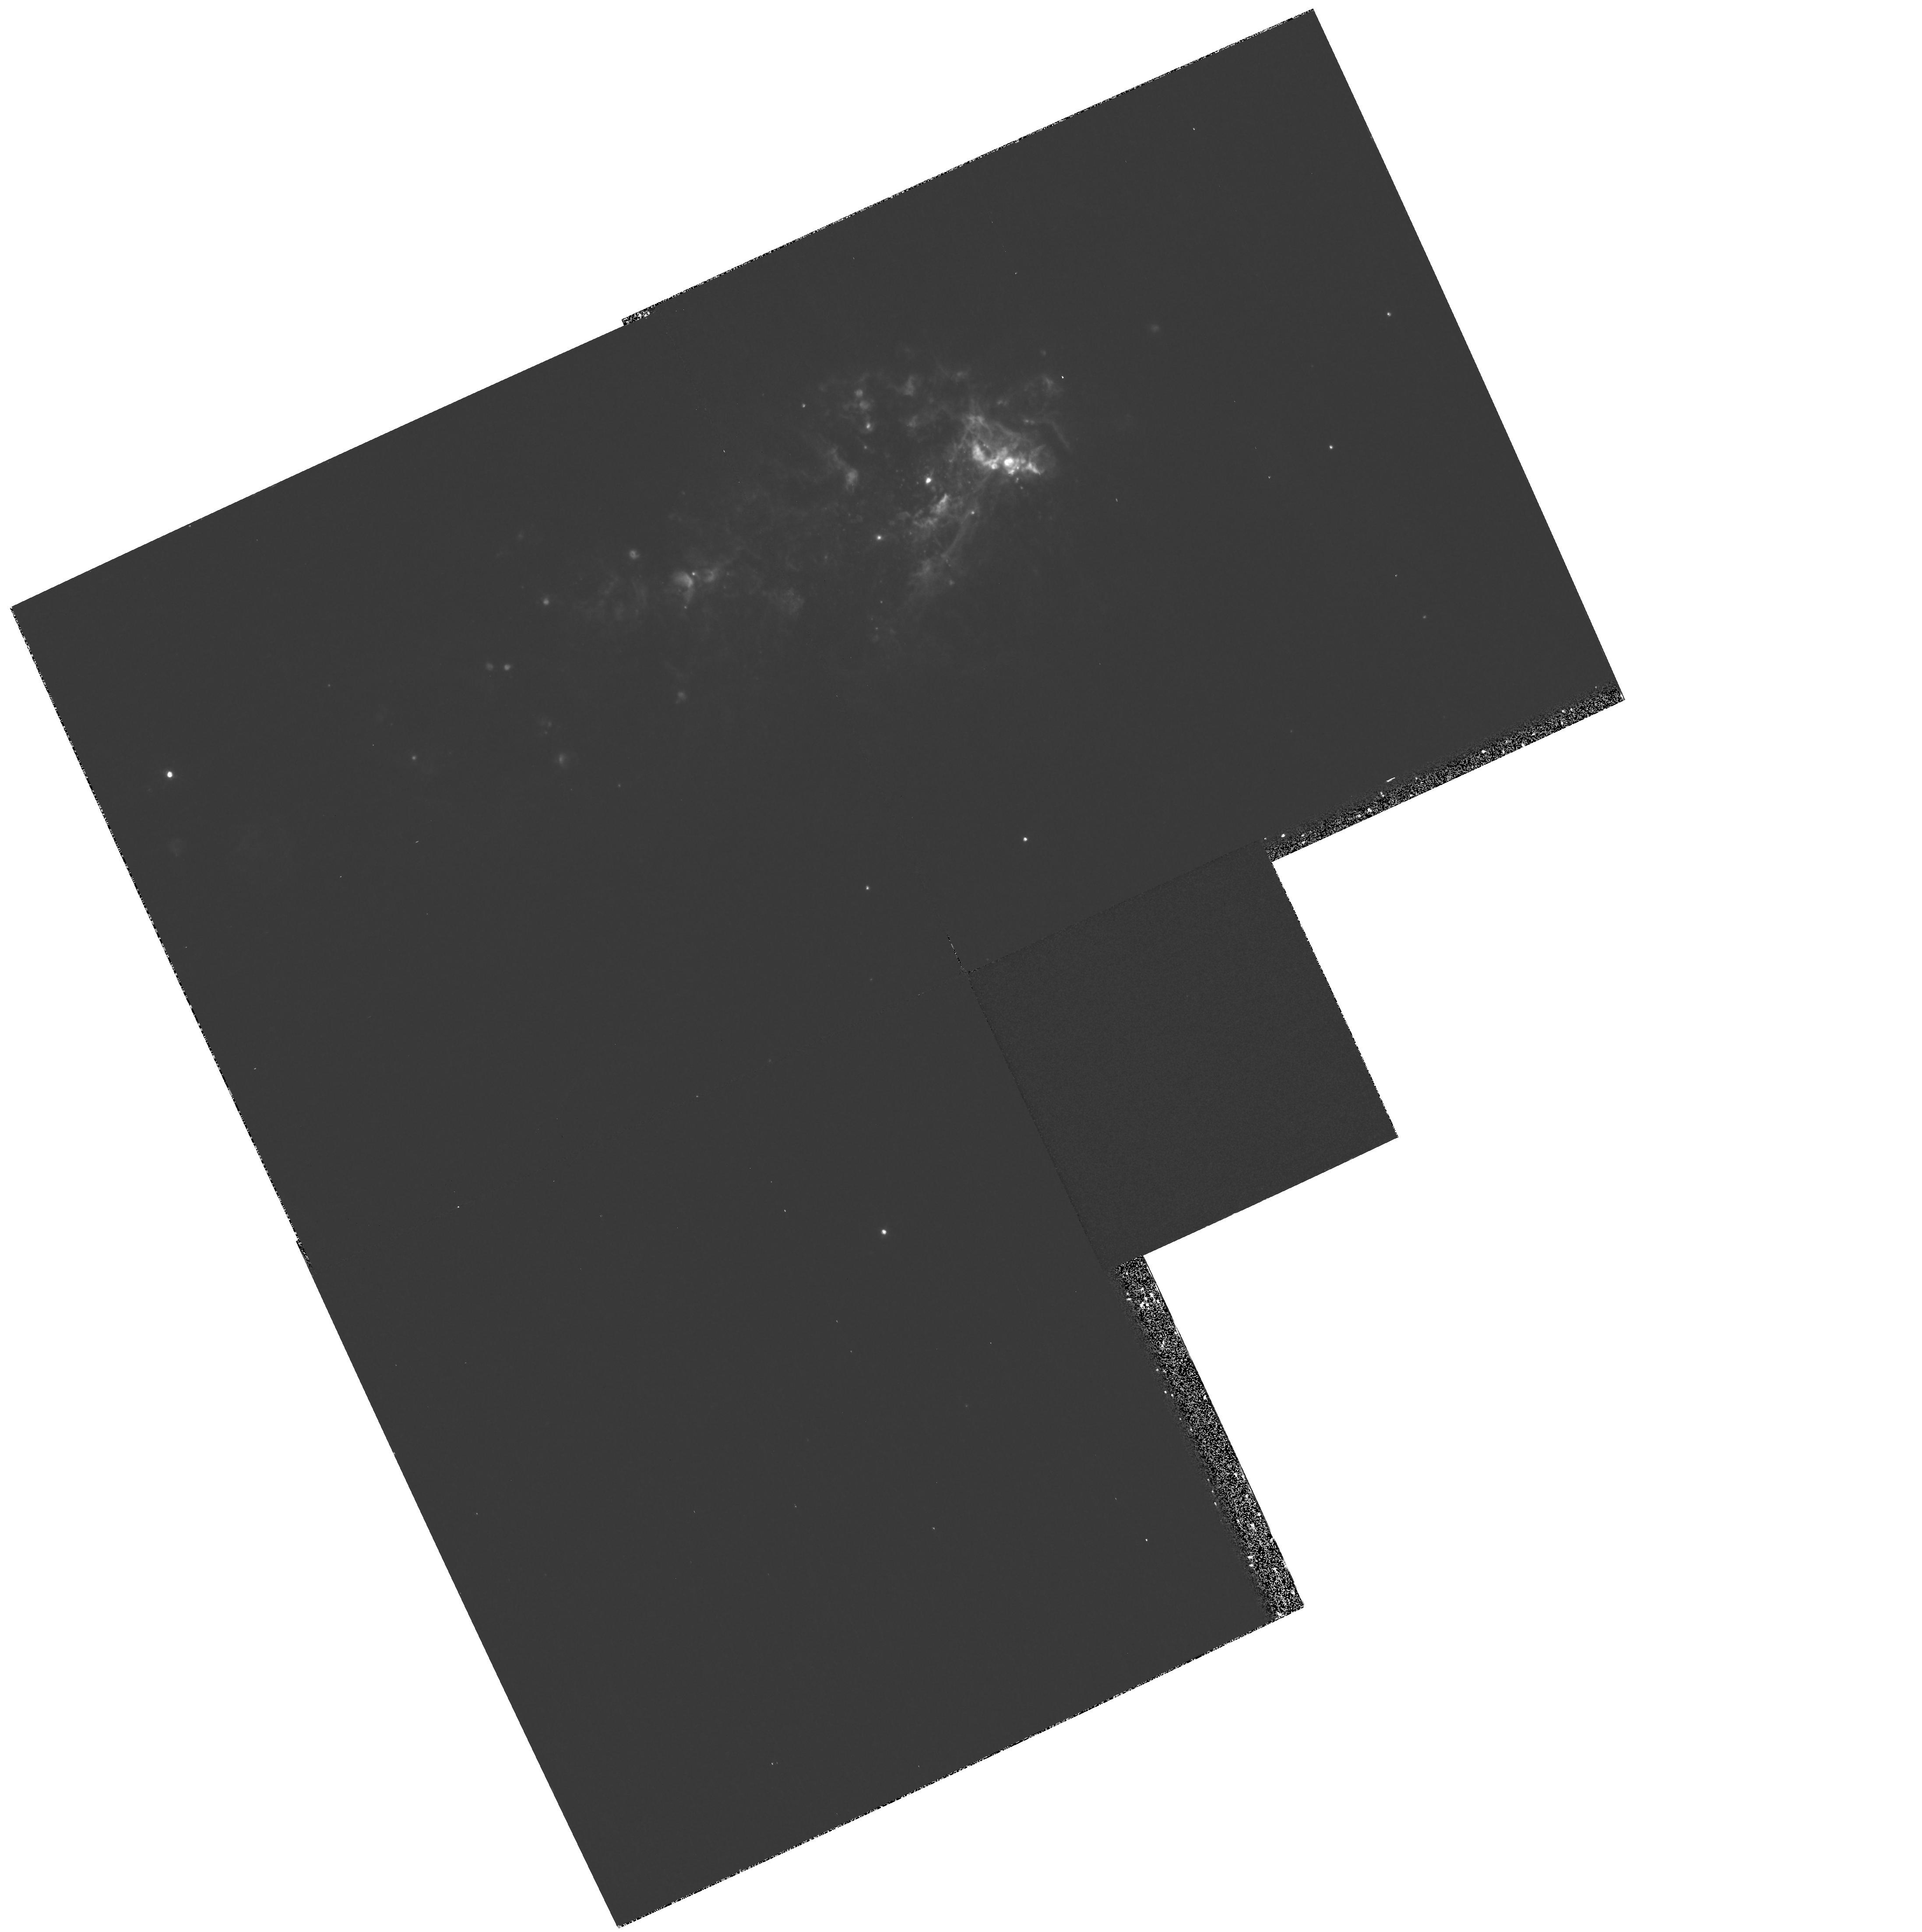
Target: NGC1569
Instrument: WFPC2/PC
Filter: F502N
Exposure: 25 min
Observation ID: hst_8133_01_wfpc2_pc_f502n_u5de01

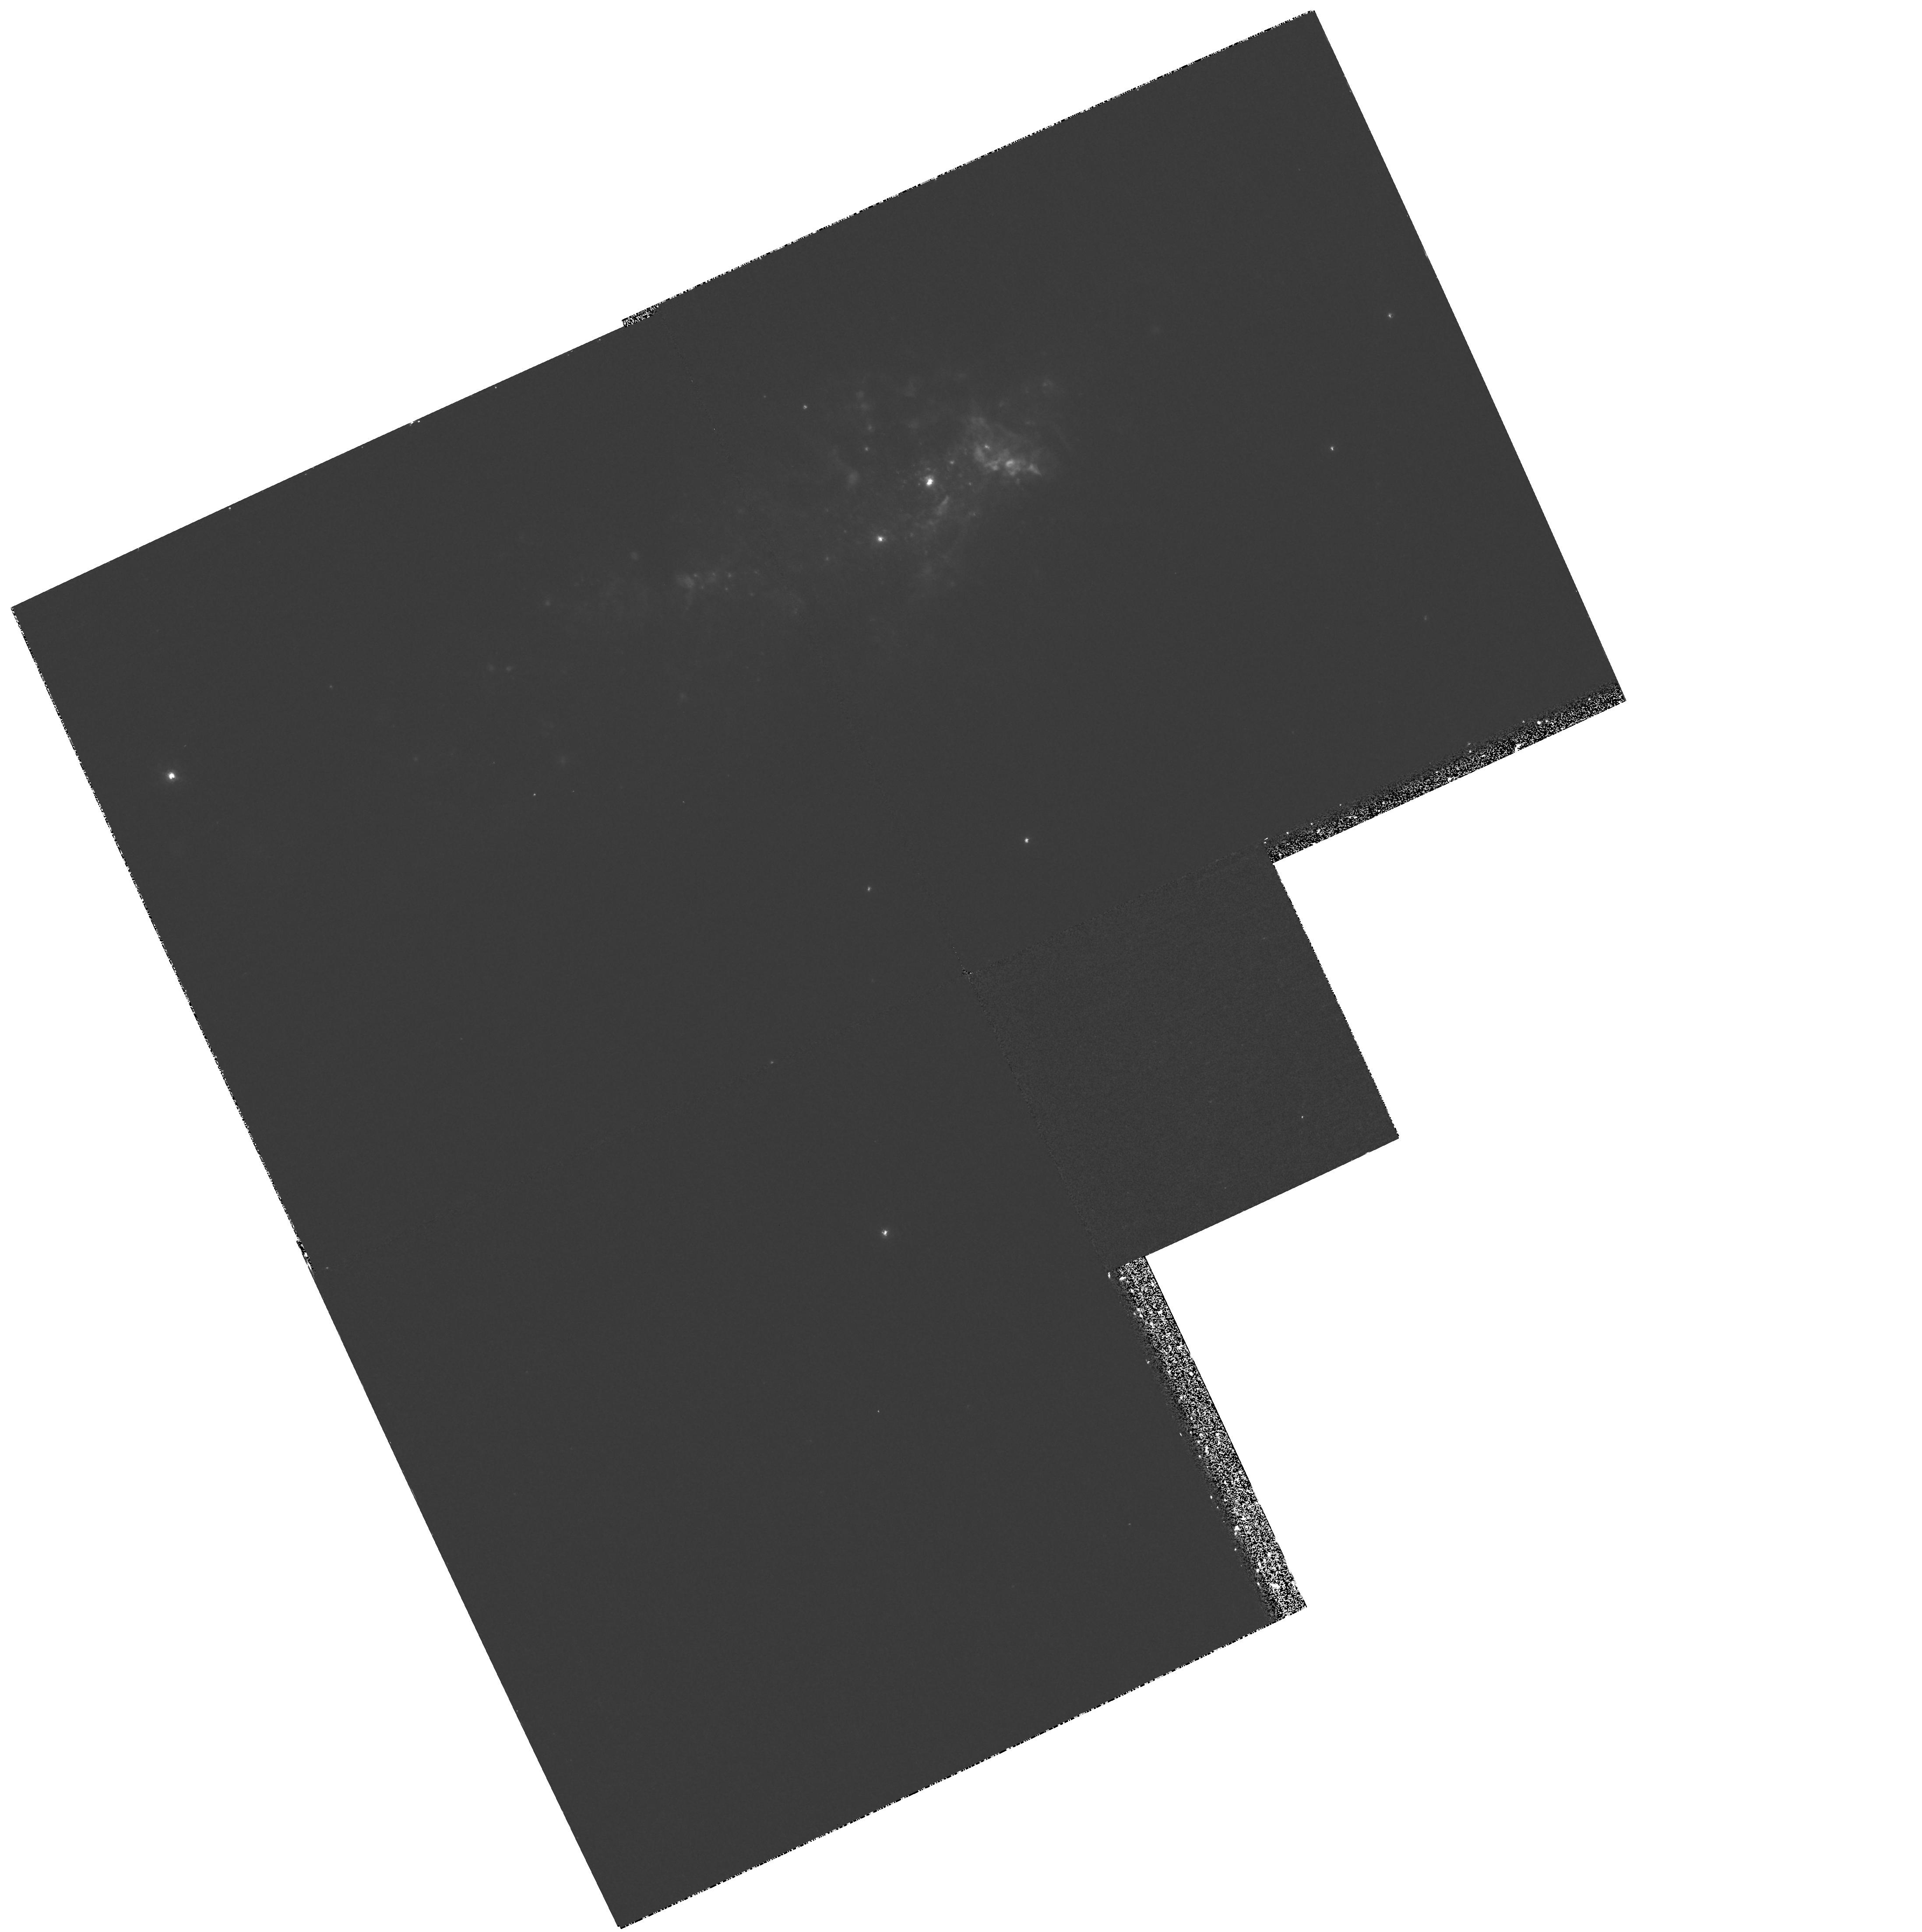
Target: NGC1569
Instrument: WFPC2/PC
Filter: F487N
Exposure: 53 min
Observation ID: hst_8133_01_wfpc2_pc_f487n_u5de01

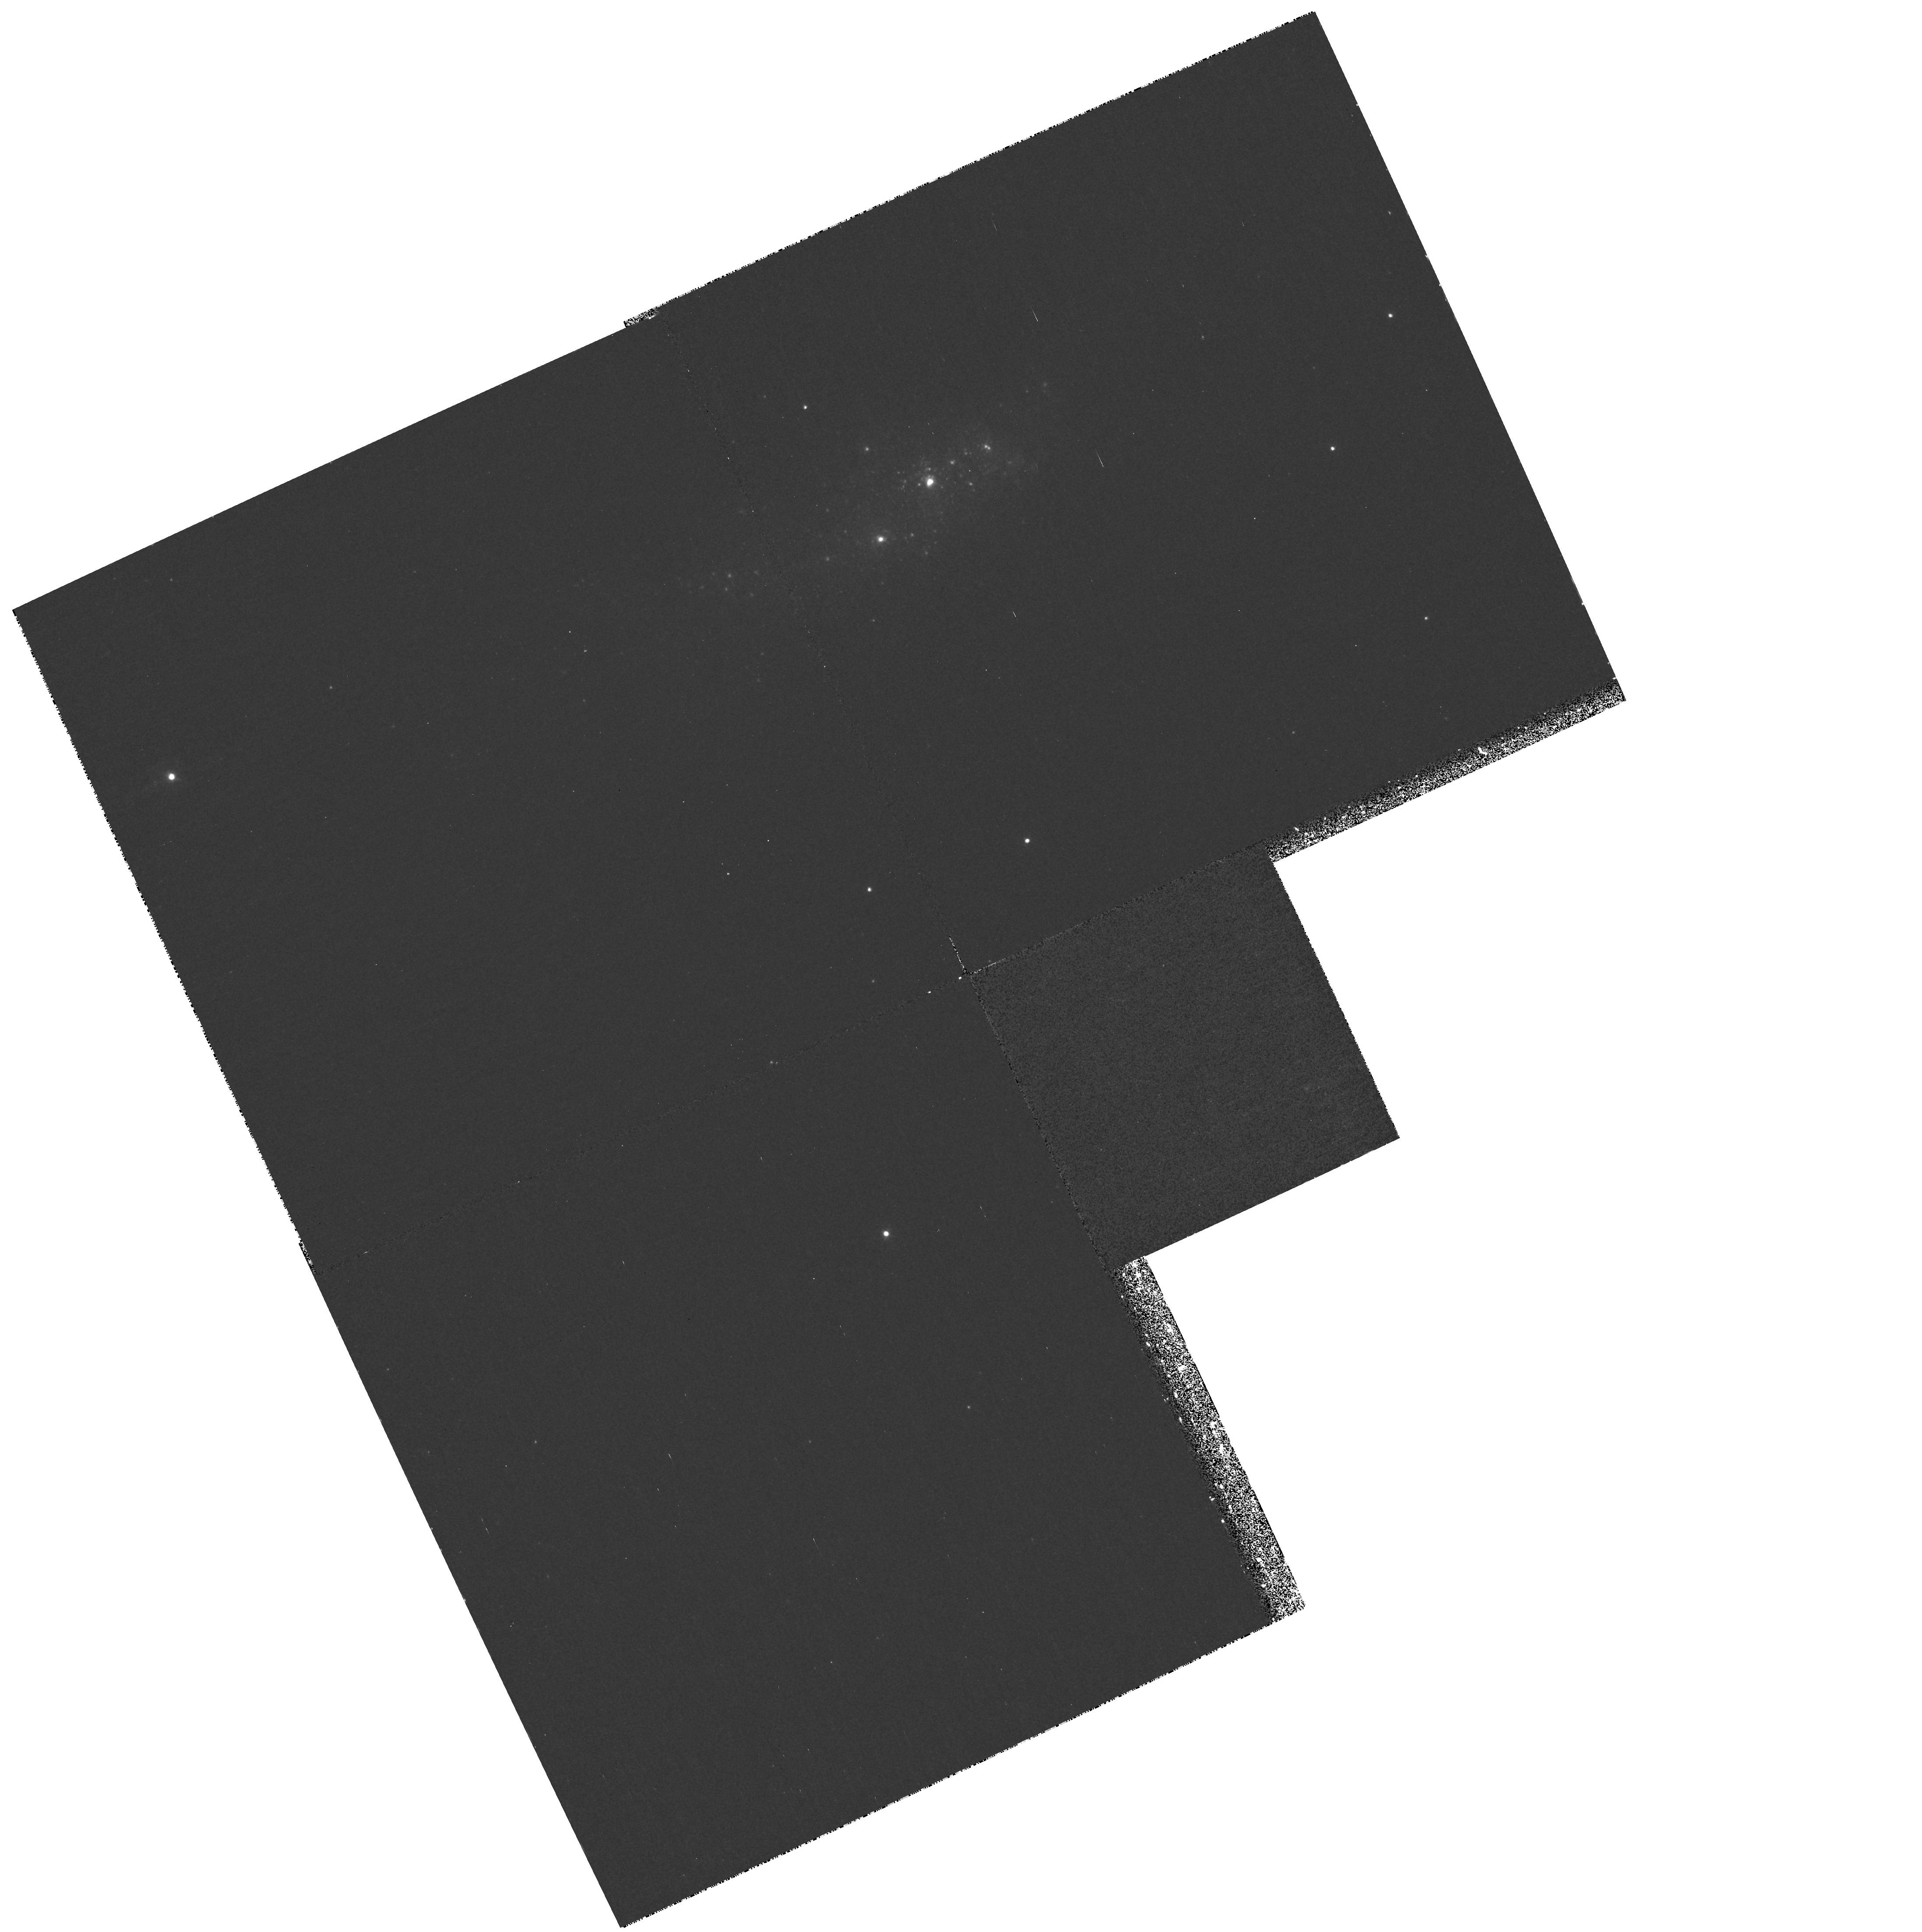
Target: NGC1569
Instrument: WFPC2/PC
Filter: F469N
Exposure: 43 min
Observation ID: hst_8133_01_wfpc2_pc_f469n_u5de01

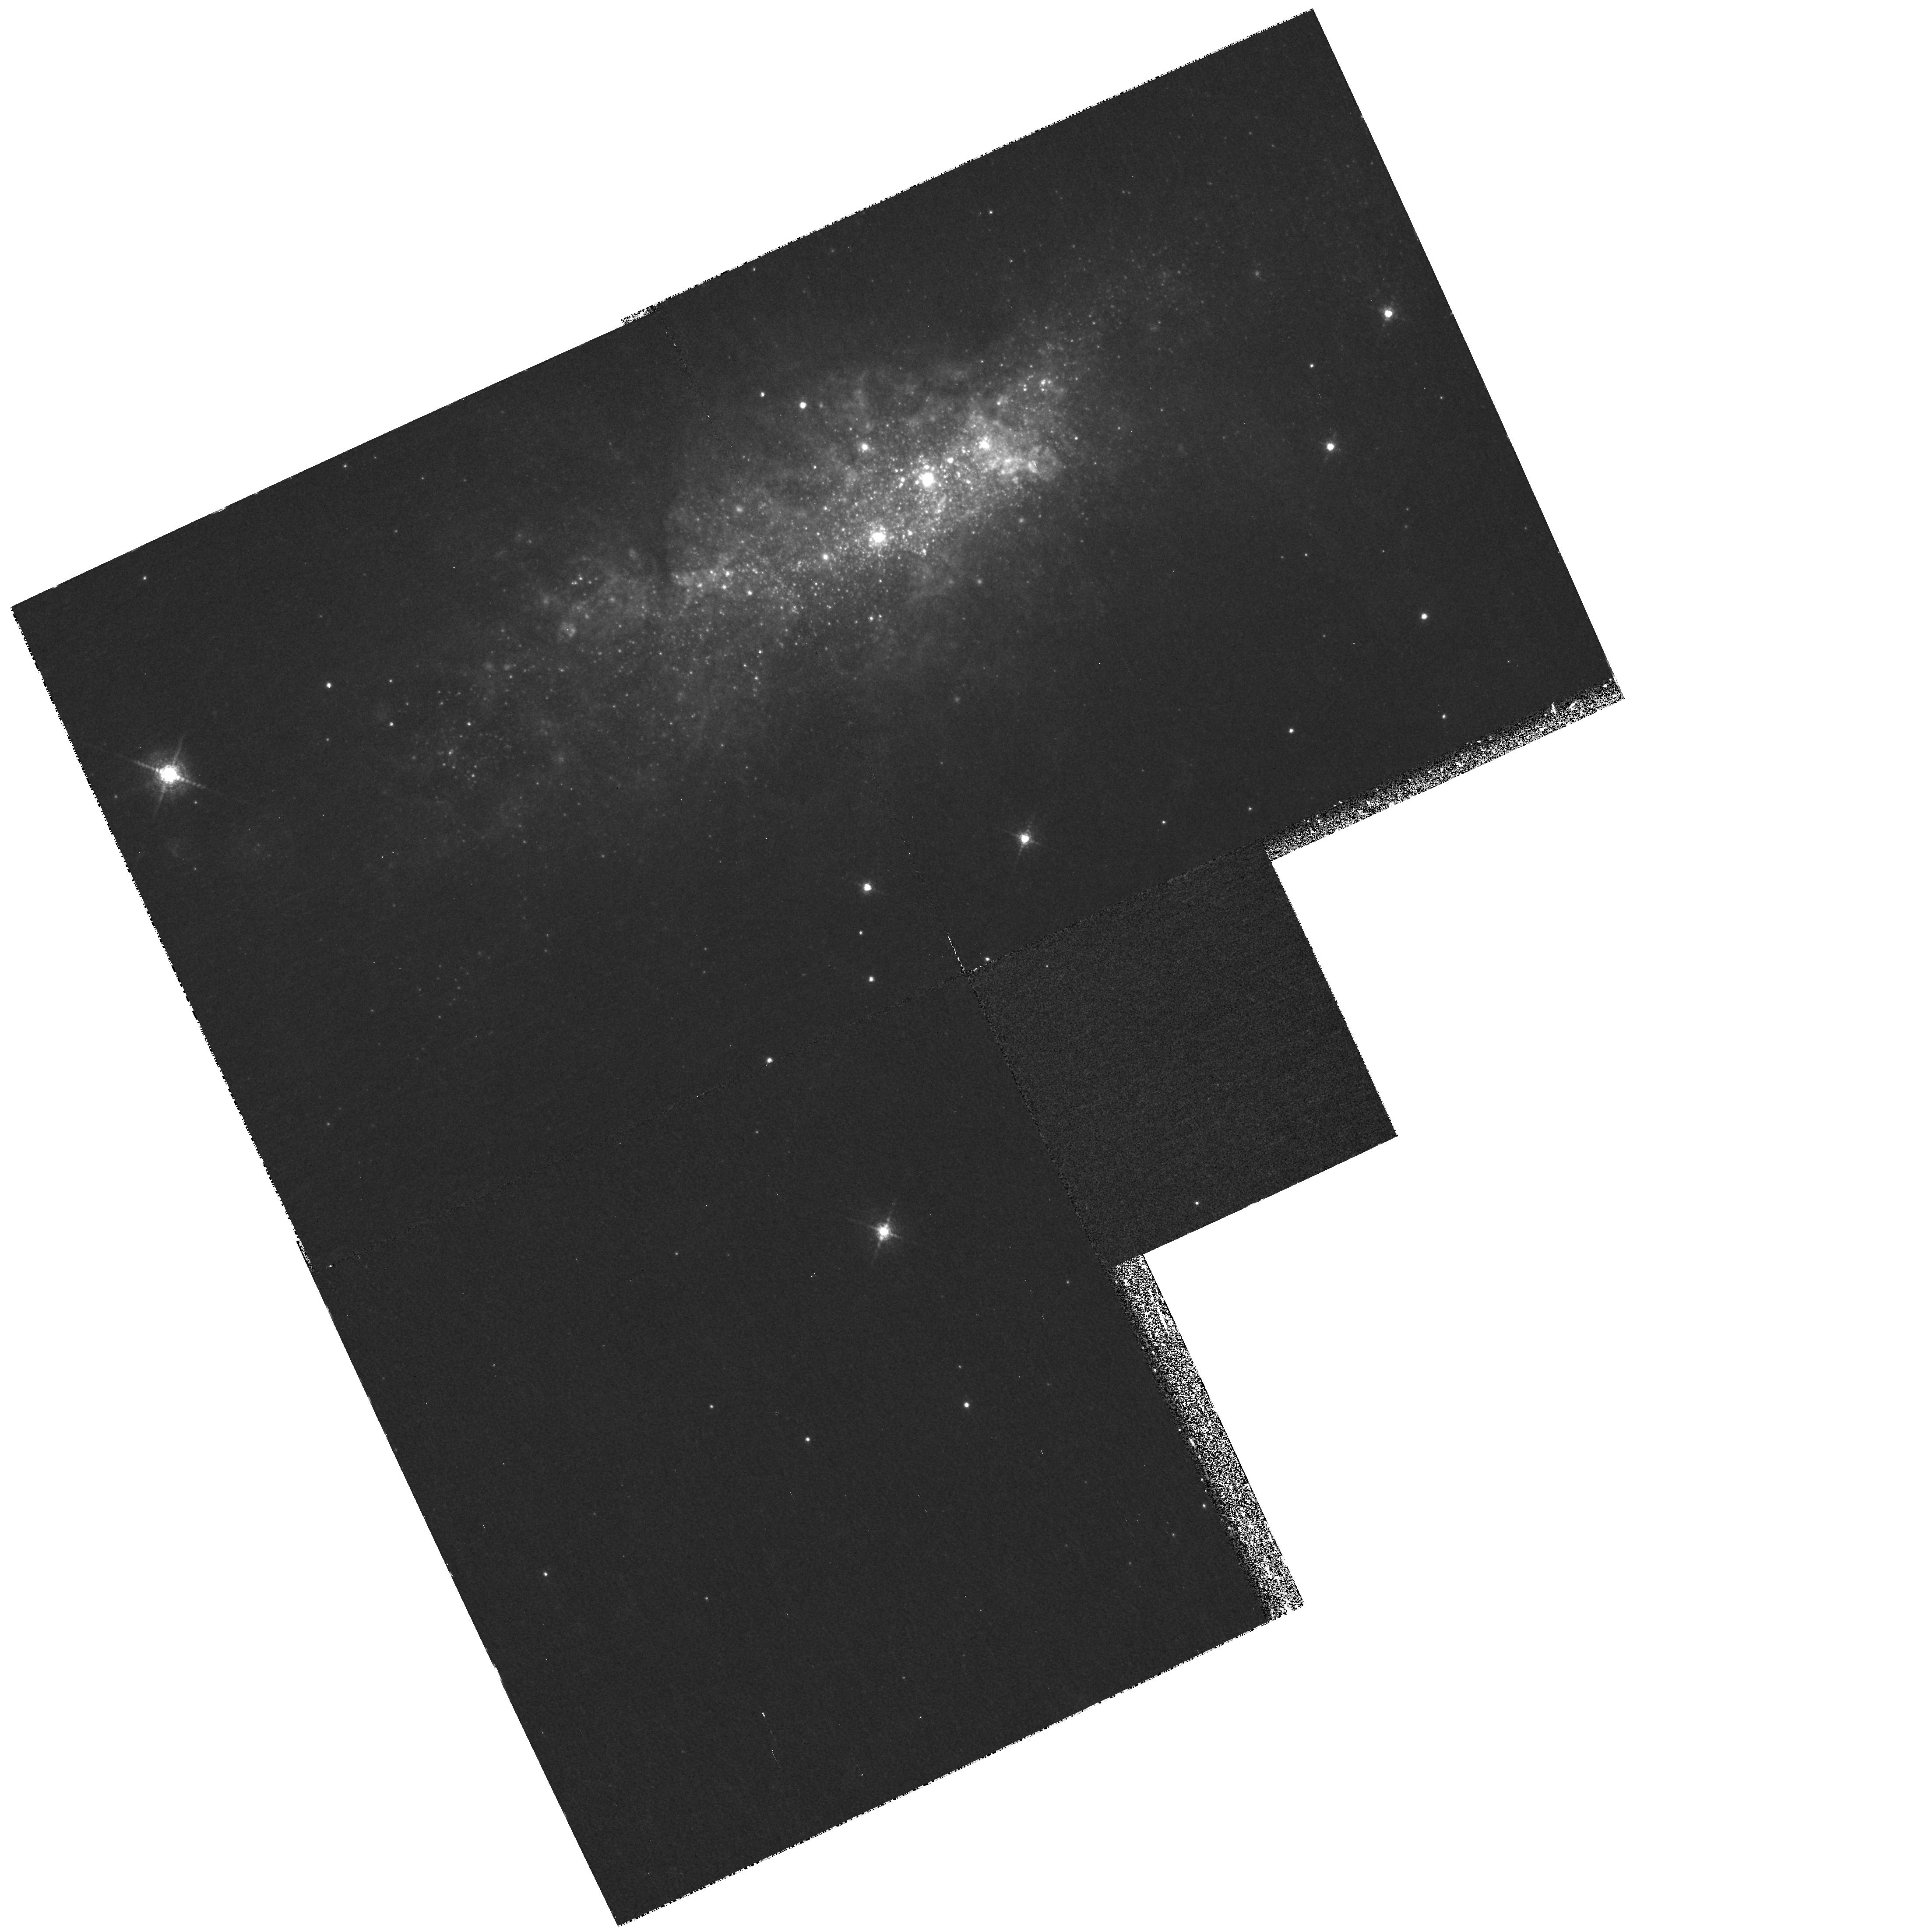
Target: NGC1569
Instrument: WFPC2/PC
Filter: F673N
Exposure: 50 min
Observation ID: hst_8133_01_wfpc2_pc_f673n_u5de01

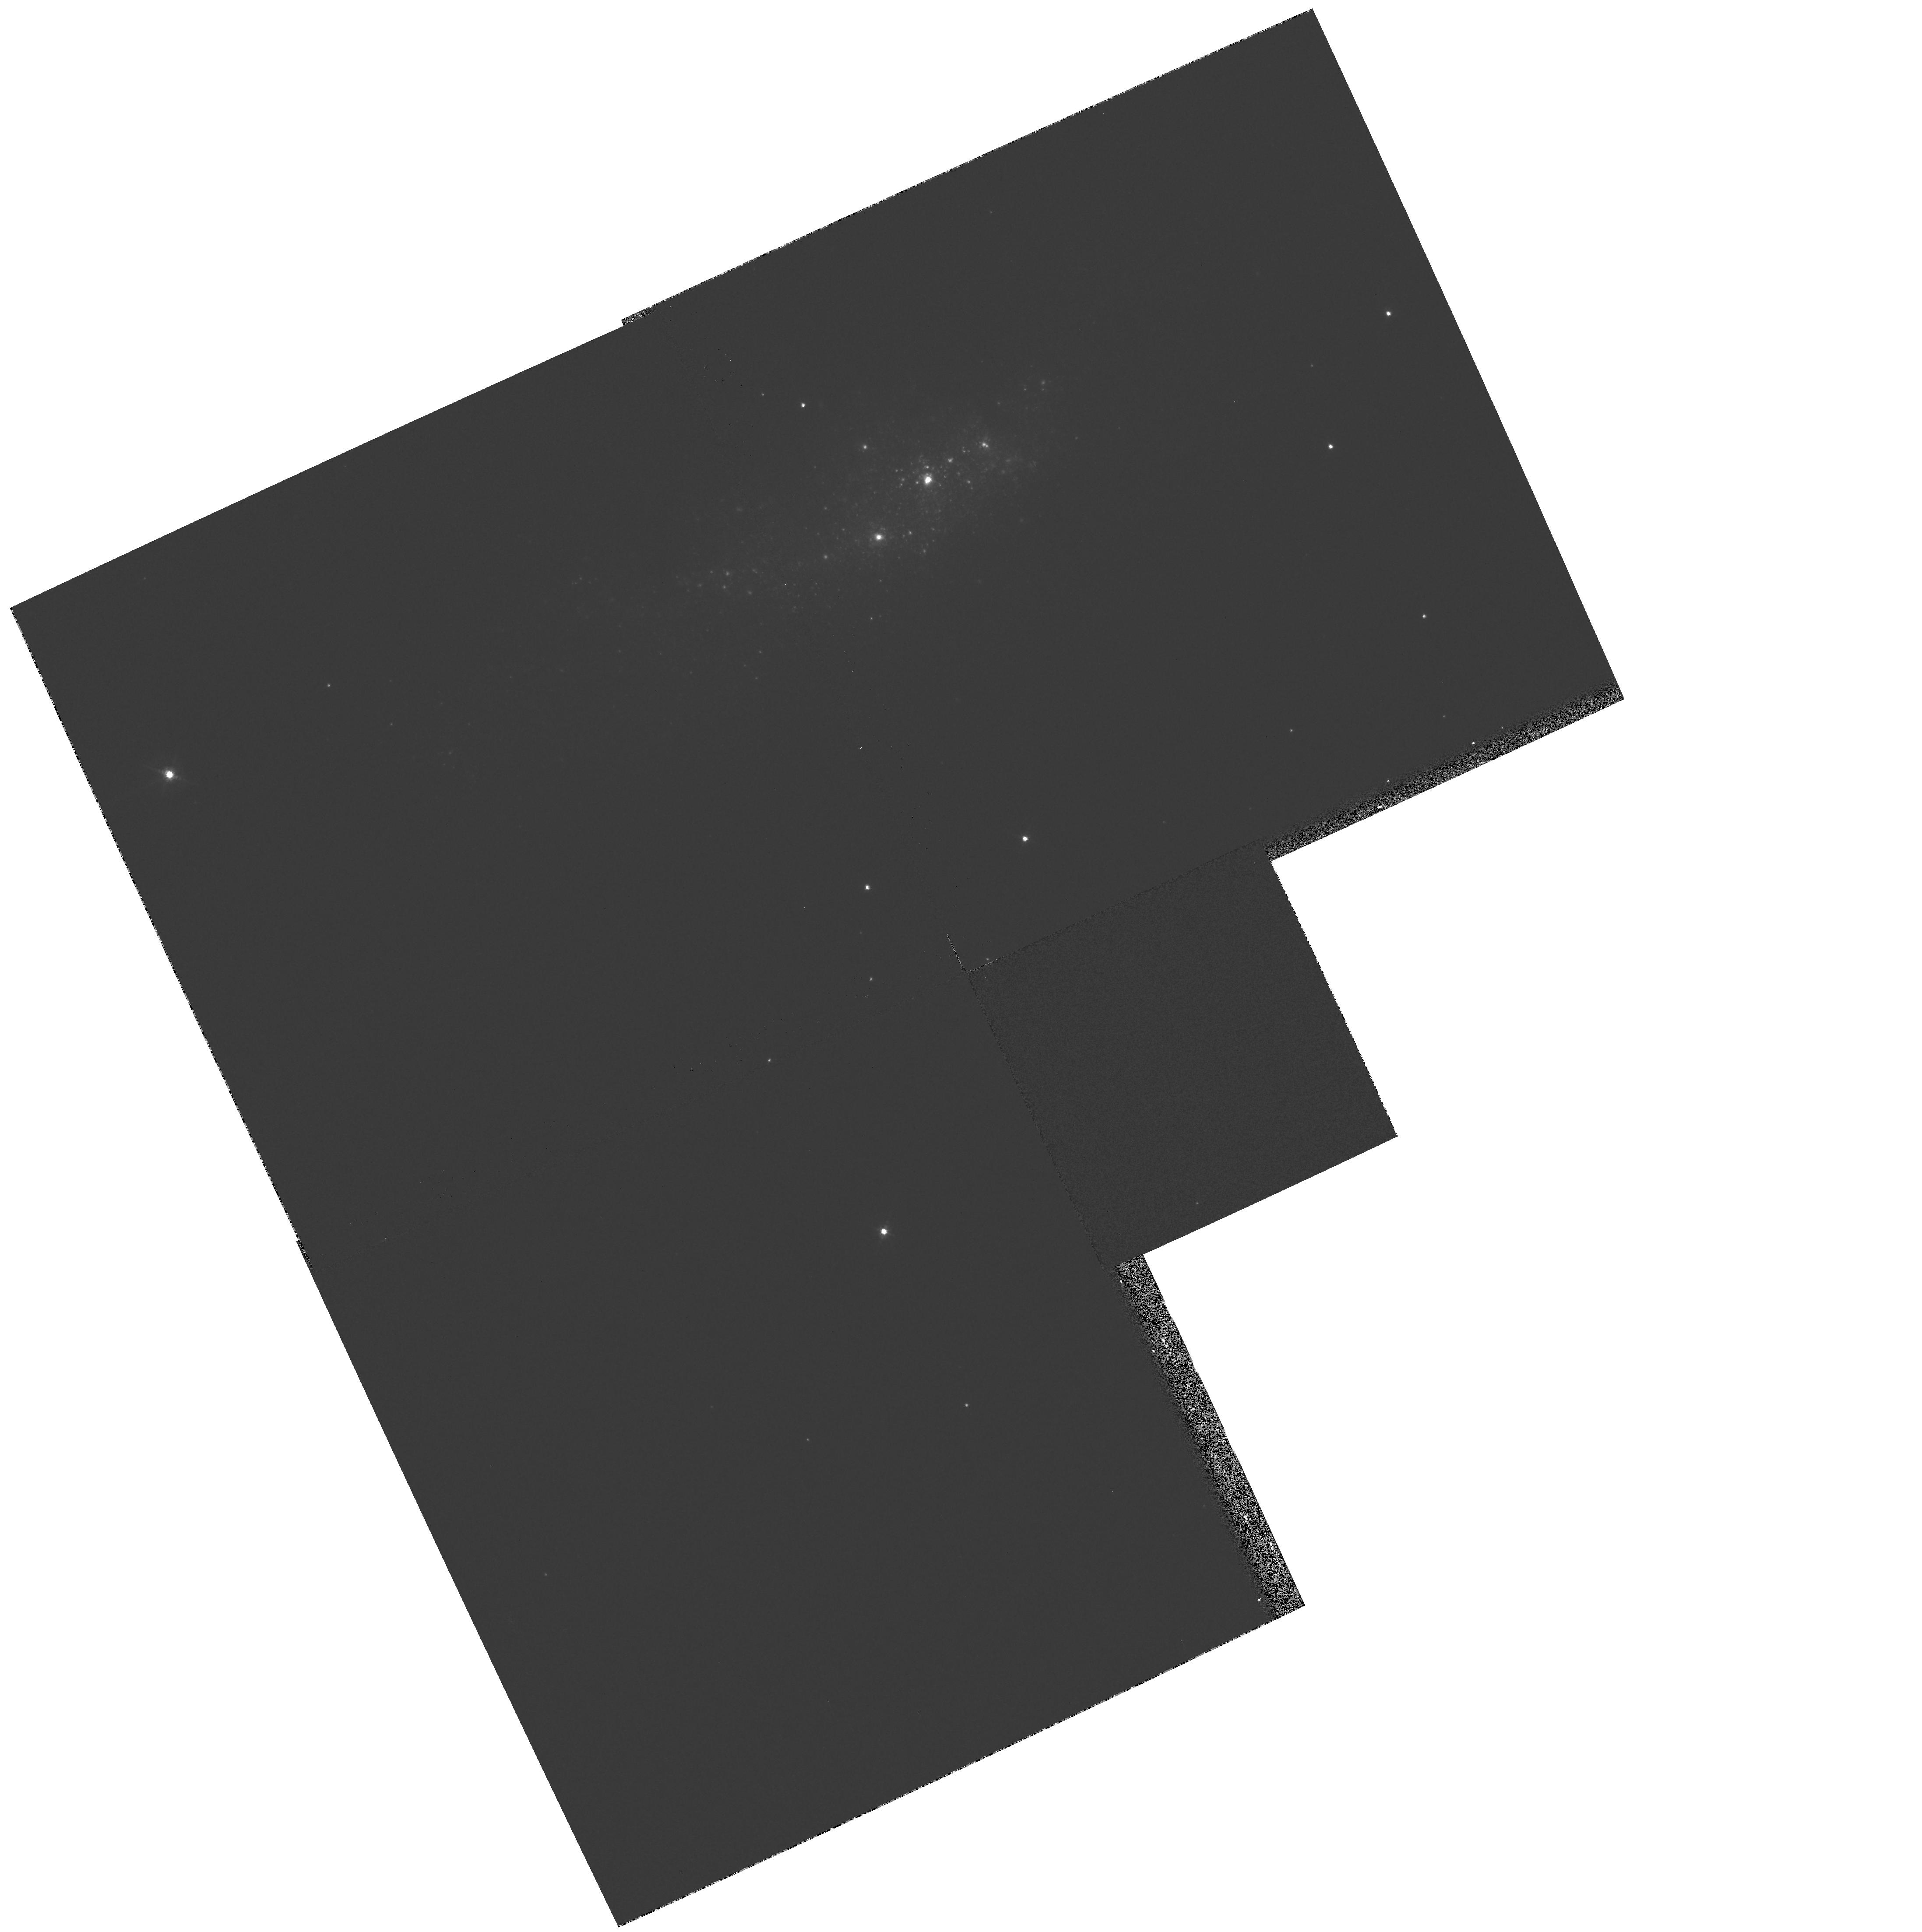
Target: NGC1569
Instrument: WFPC2/PC
Filter: F547M
Exposure: 1 min
Observation ID: hst_8133_01_wfpc2_pc_f547m_u5de01

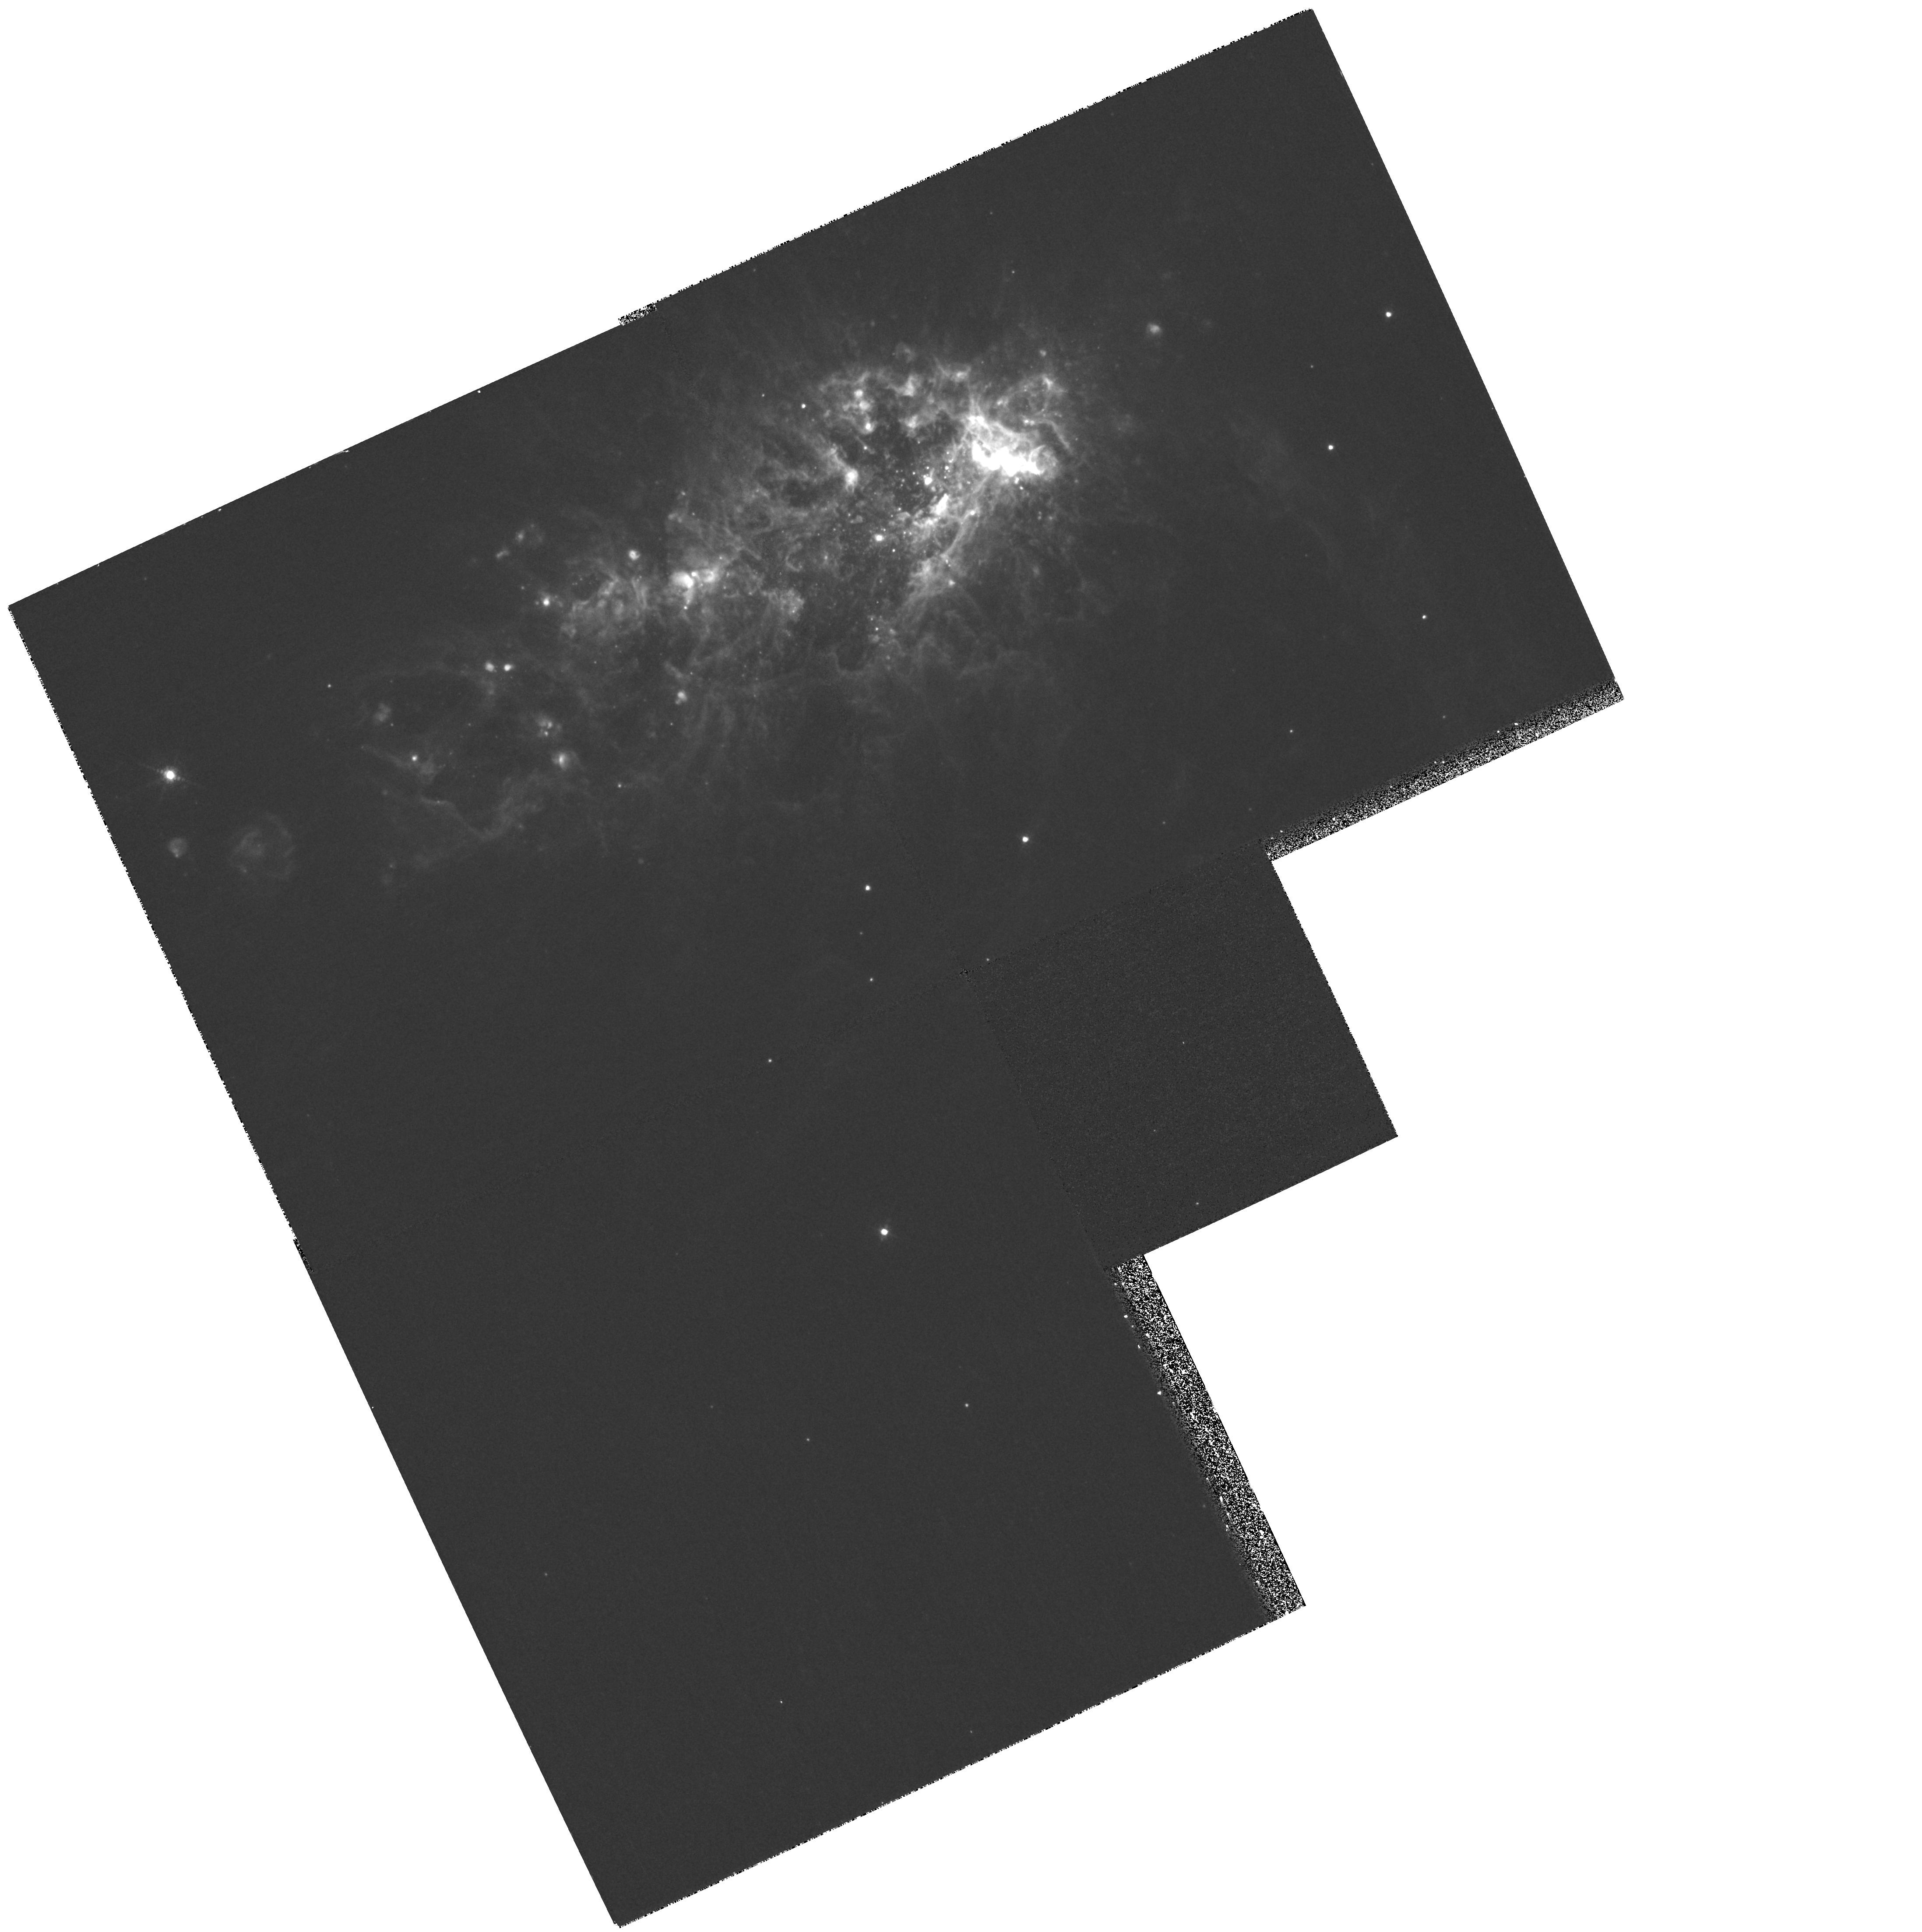
Target: NGC1569
Instrument: WFPC2/PC
Filter: F656N
Exposure: 27 min
Observation ID: hst_8133_01_wfpc2_pc_f656n_u5de01

The Starburst-ISM Interaction in NGC 1569 (PI: Shopbell, Patrick L.)

We propose to use the WFPC2 camera to obtain narrowband images of the complex ionized gas component of the dwarf starburst galaxy NGC 1569. We will image the central regions of the galaxy in the emission lines of H-alpha, H-beta, [S II] 6717A+6731A, [O III] 5007A, and He II 4686A. The H-alpha imagery will provide a map of the optical emission associated with the filamentary ionized gas, at much higher resolution than ever before studied. From recent ground-based imagery and Fabry-Perot observations with 1"-2" resolution, we expect the increased resolution of HST to reveal immense detail in the filament system, allowing for accurate isolation of the filamentary structure from the background, as well as detailed comparison of the ionized gas and stellar components. (The latter has already been imaged in detail by HST/WFPC2.) The [SII] and [OIII] imagery will provide high-resolution maps of the filament excitation, leading to improved models of the outflow emission mechanis ms and energetics. The H-beta image will be used to create a map of the extinction, an important issue in the inner regions of starburst systems, and in NGC 1569 particularly. Finally, the He II image will be used to separate regions under the influence of Wolf-Rayet stars from those interacting with O stars, again allowing for more accurate models.